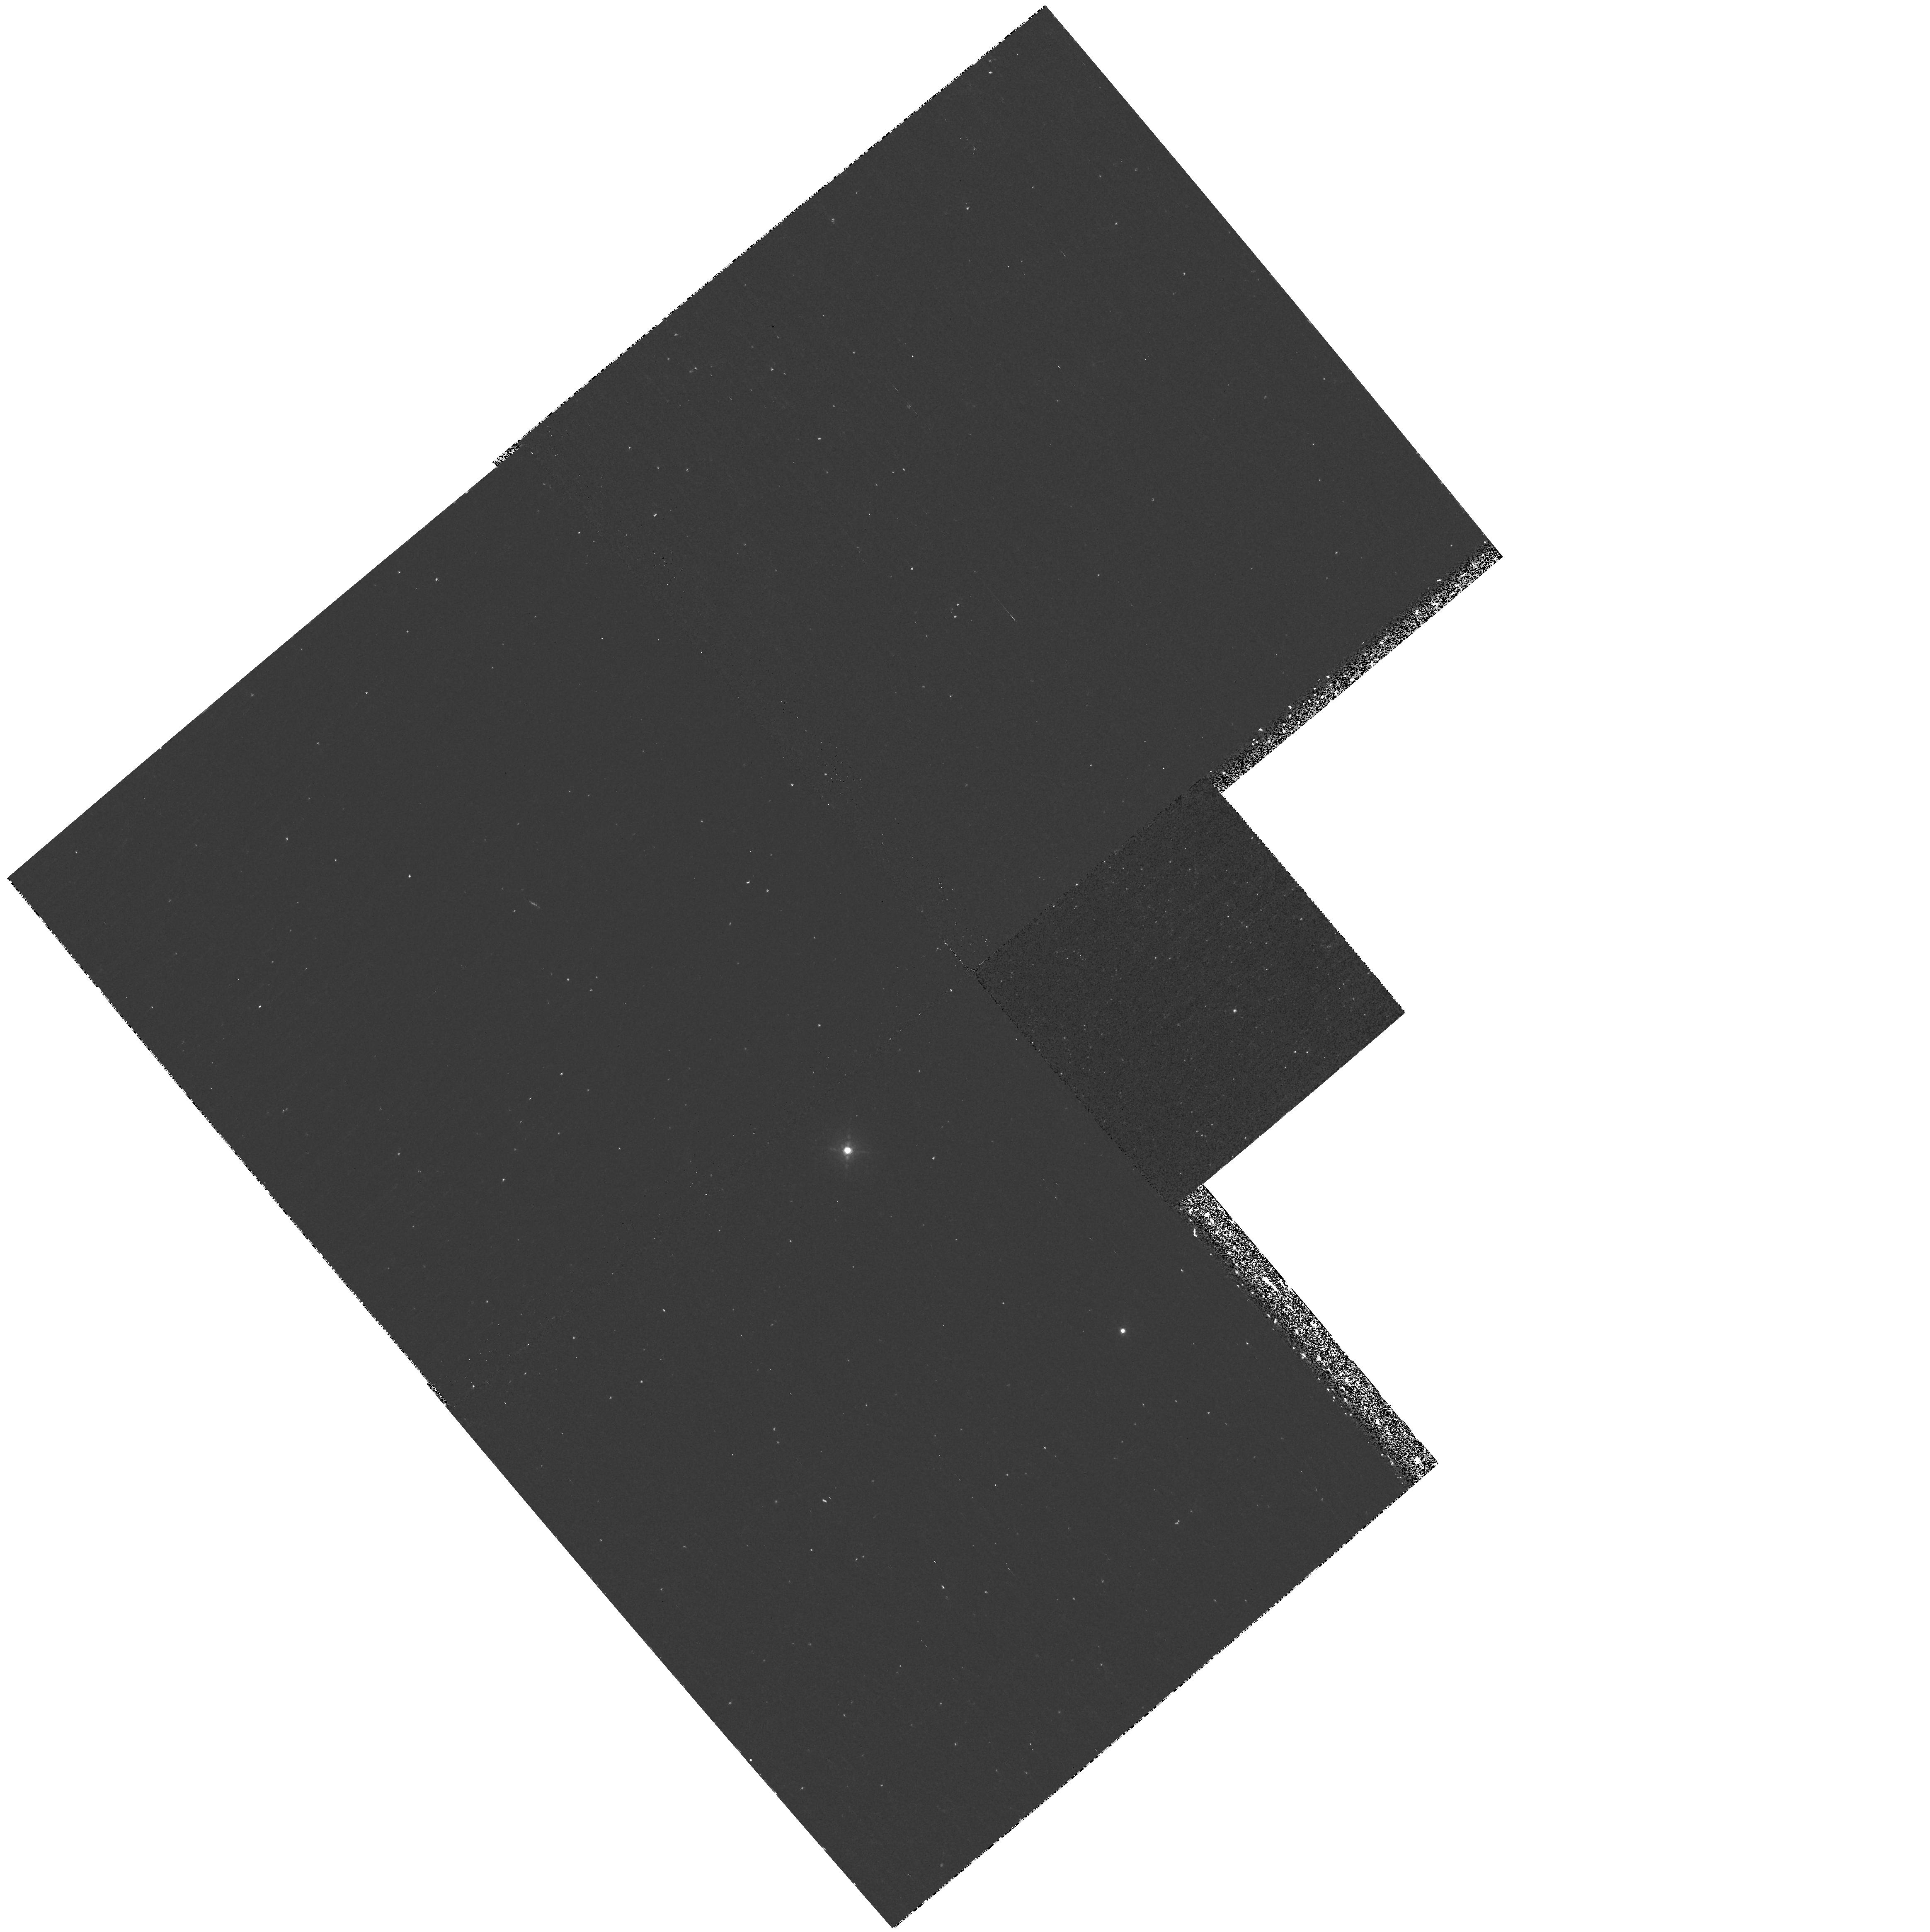
Target: 2MASSI-J1047+21. Instrument: WFPC2/PC. Filter: F1042M. Exposure: 43 min. Observation ID: hst_8563_03_wfpc2_pc_f1042m_u63v03

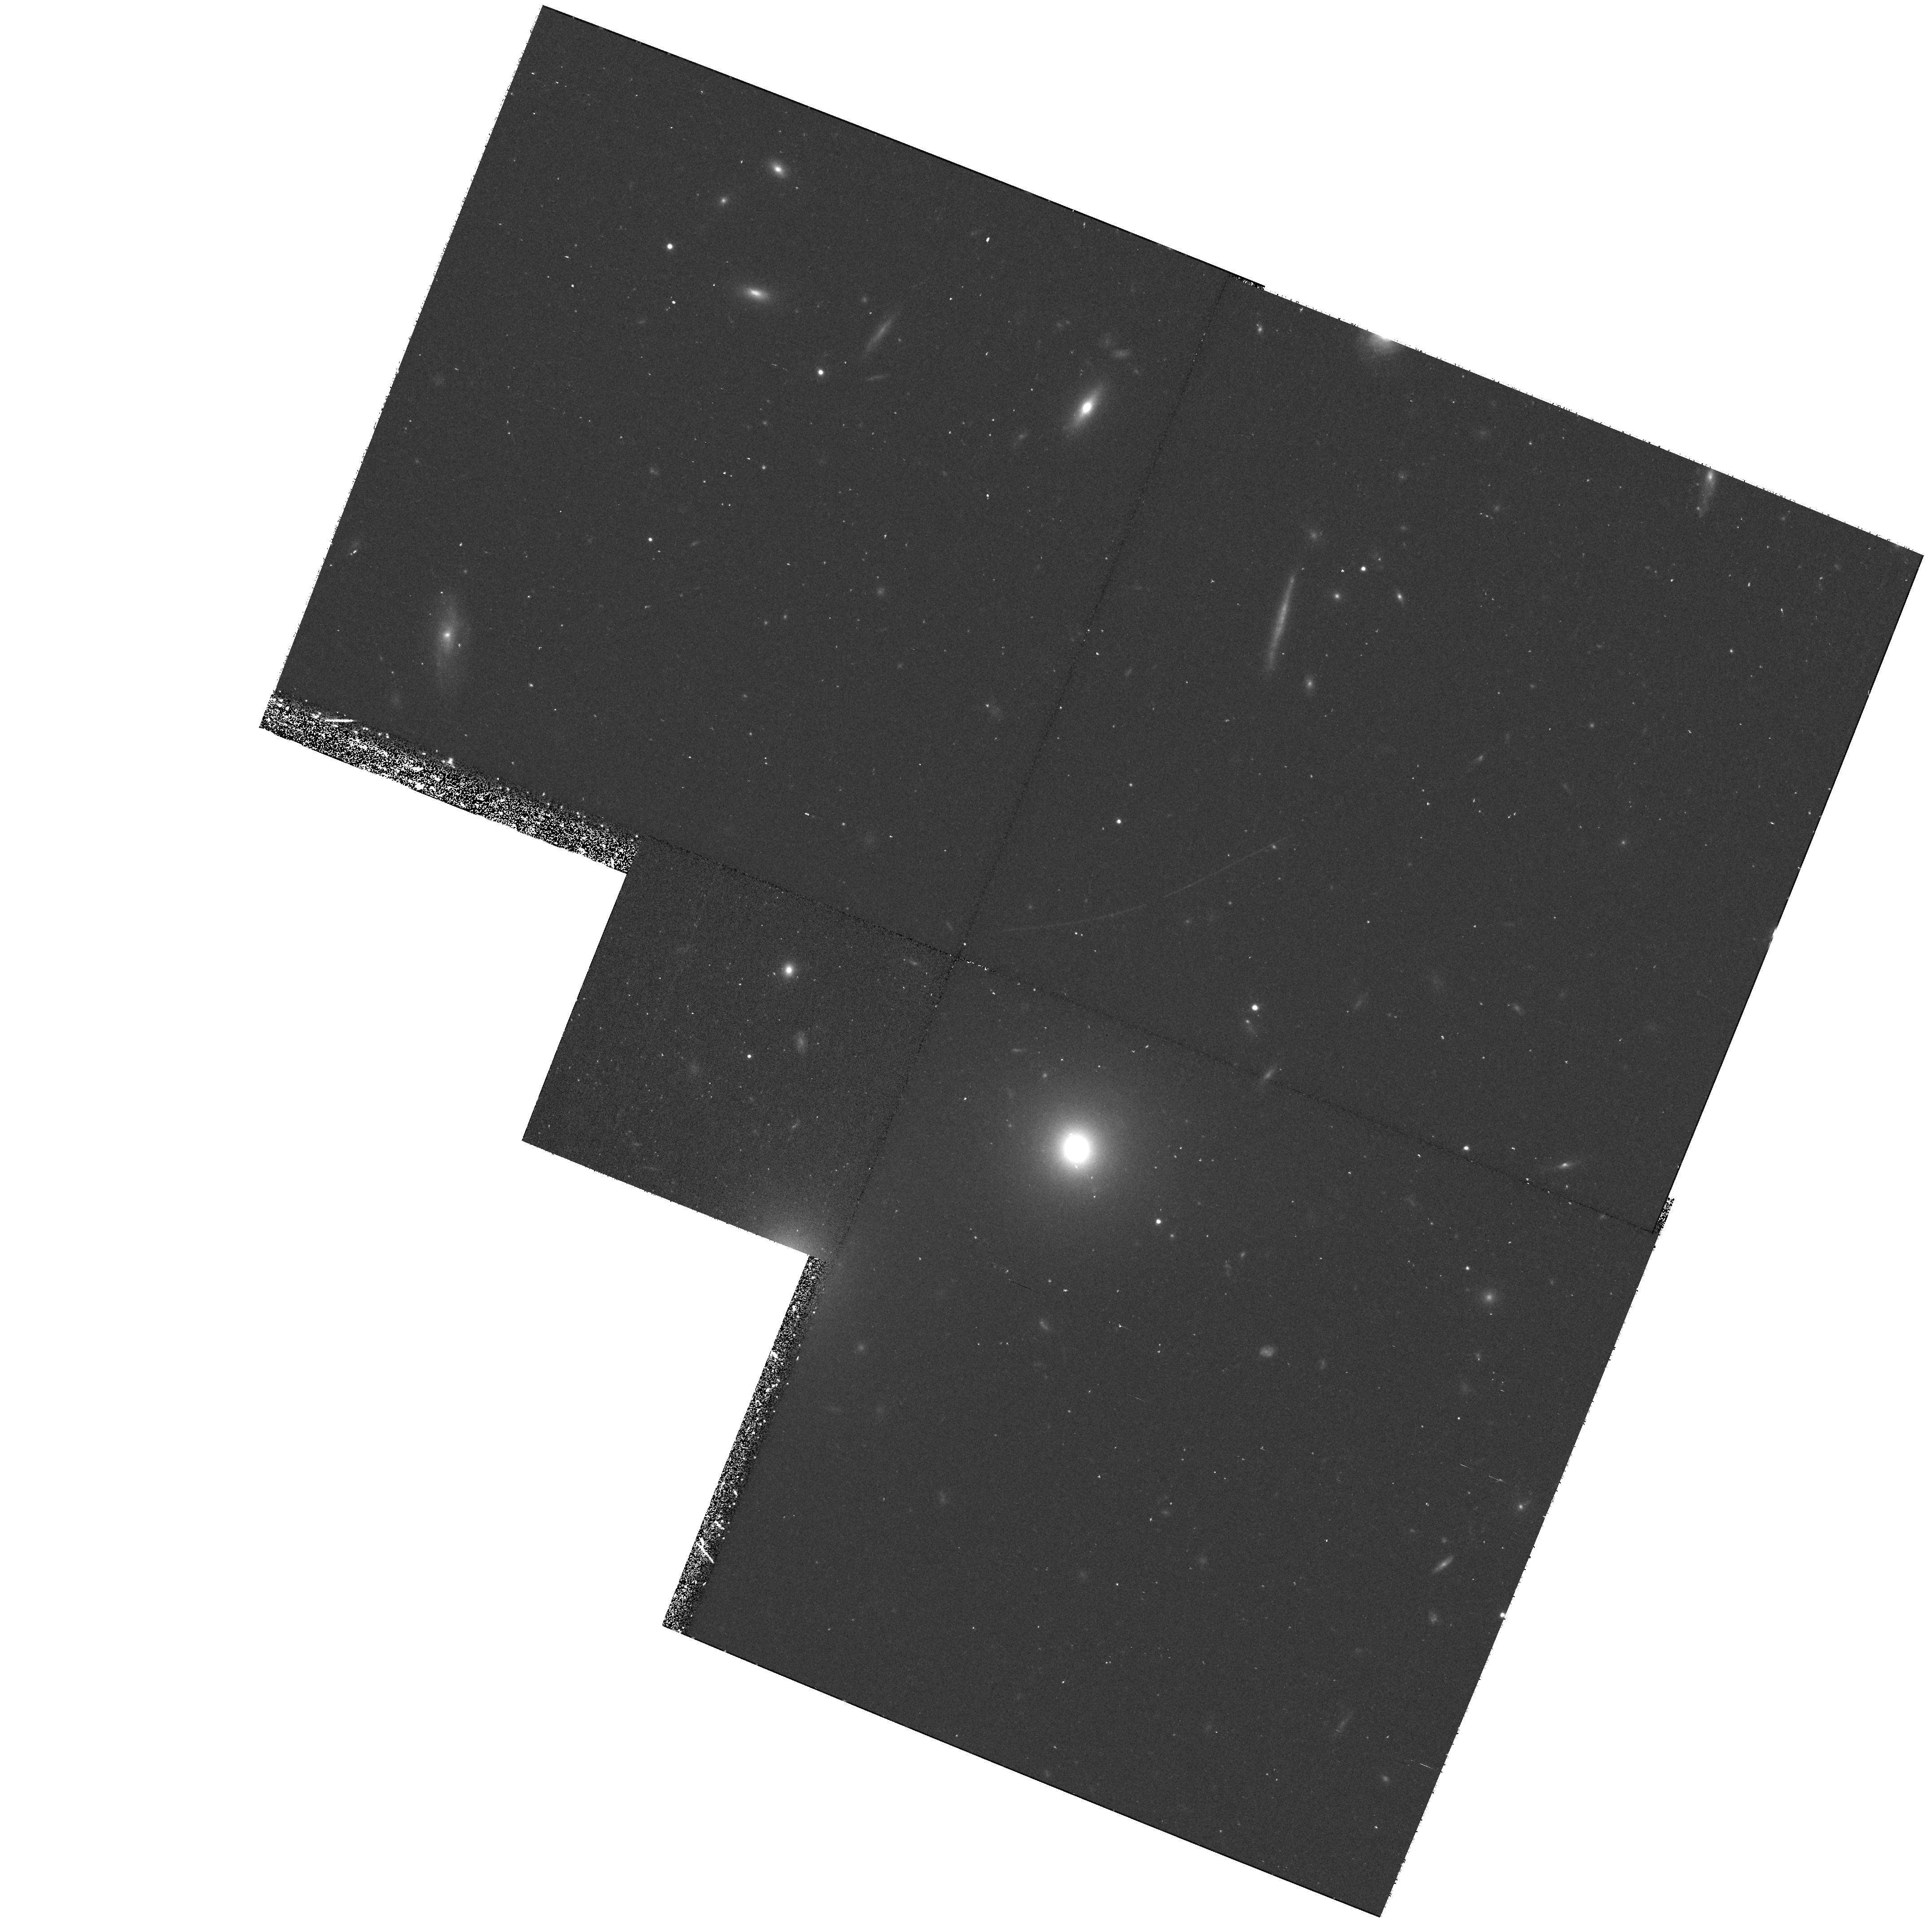
Target: 2MASSW-J1217-03. Instrument: WFPC2/PC. Filter: F814W. Exposure: 40 min. Observation ID: hst_8563_04_wfpc2_pc_f814w_u63v04

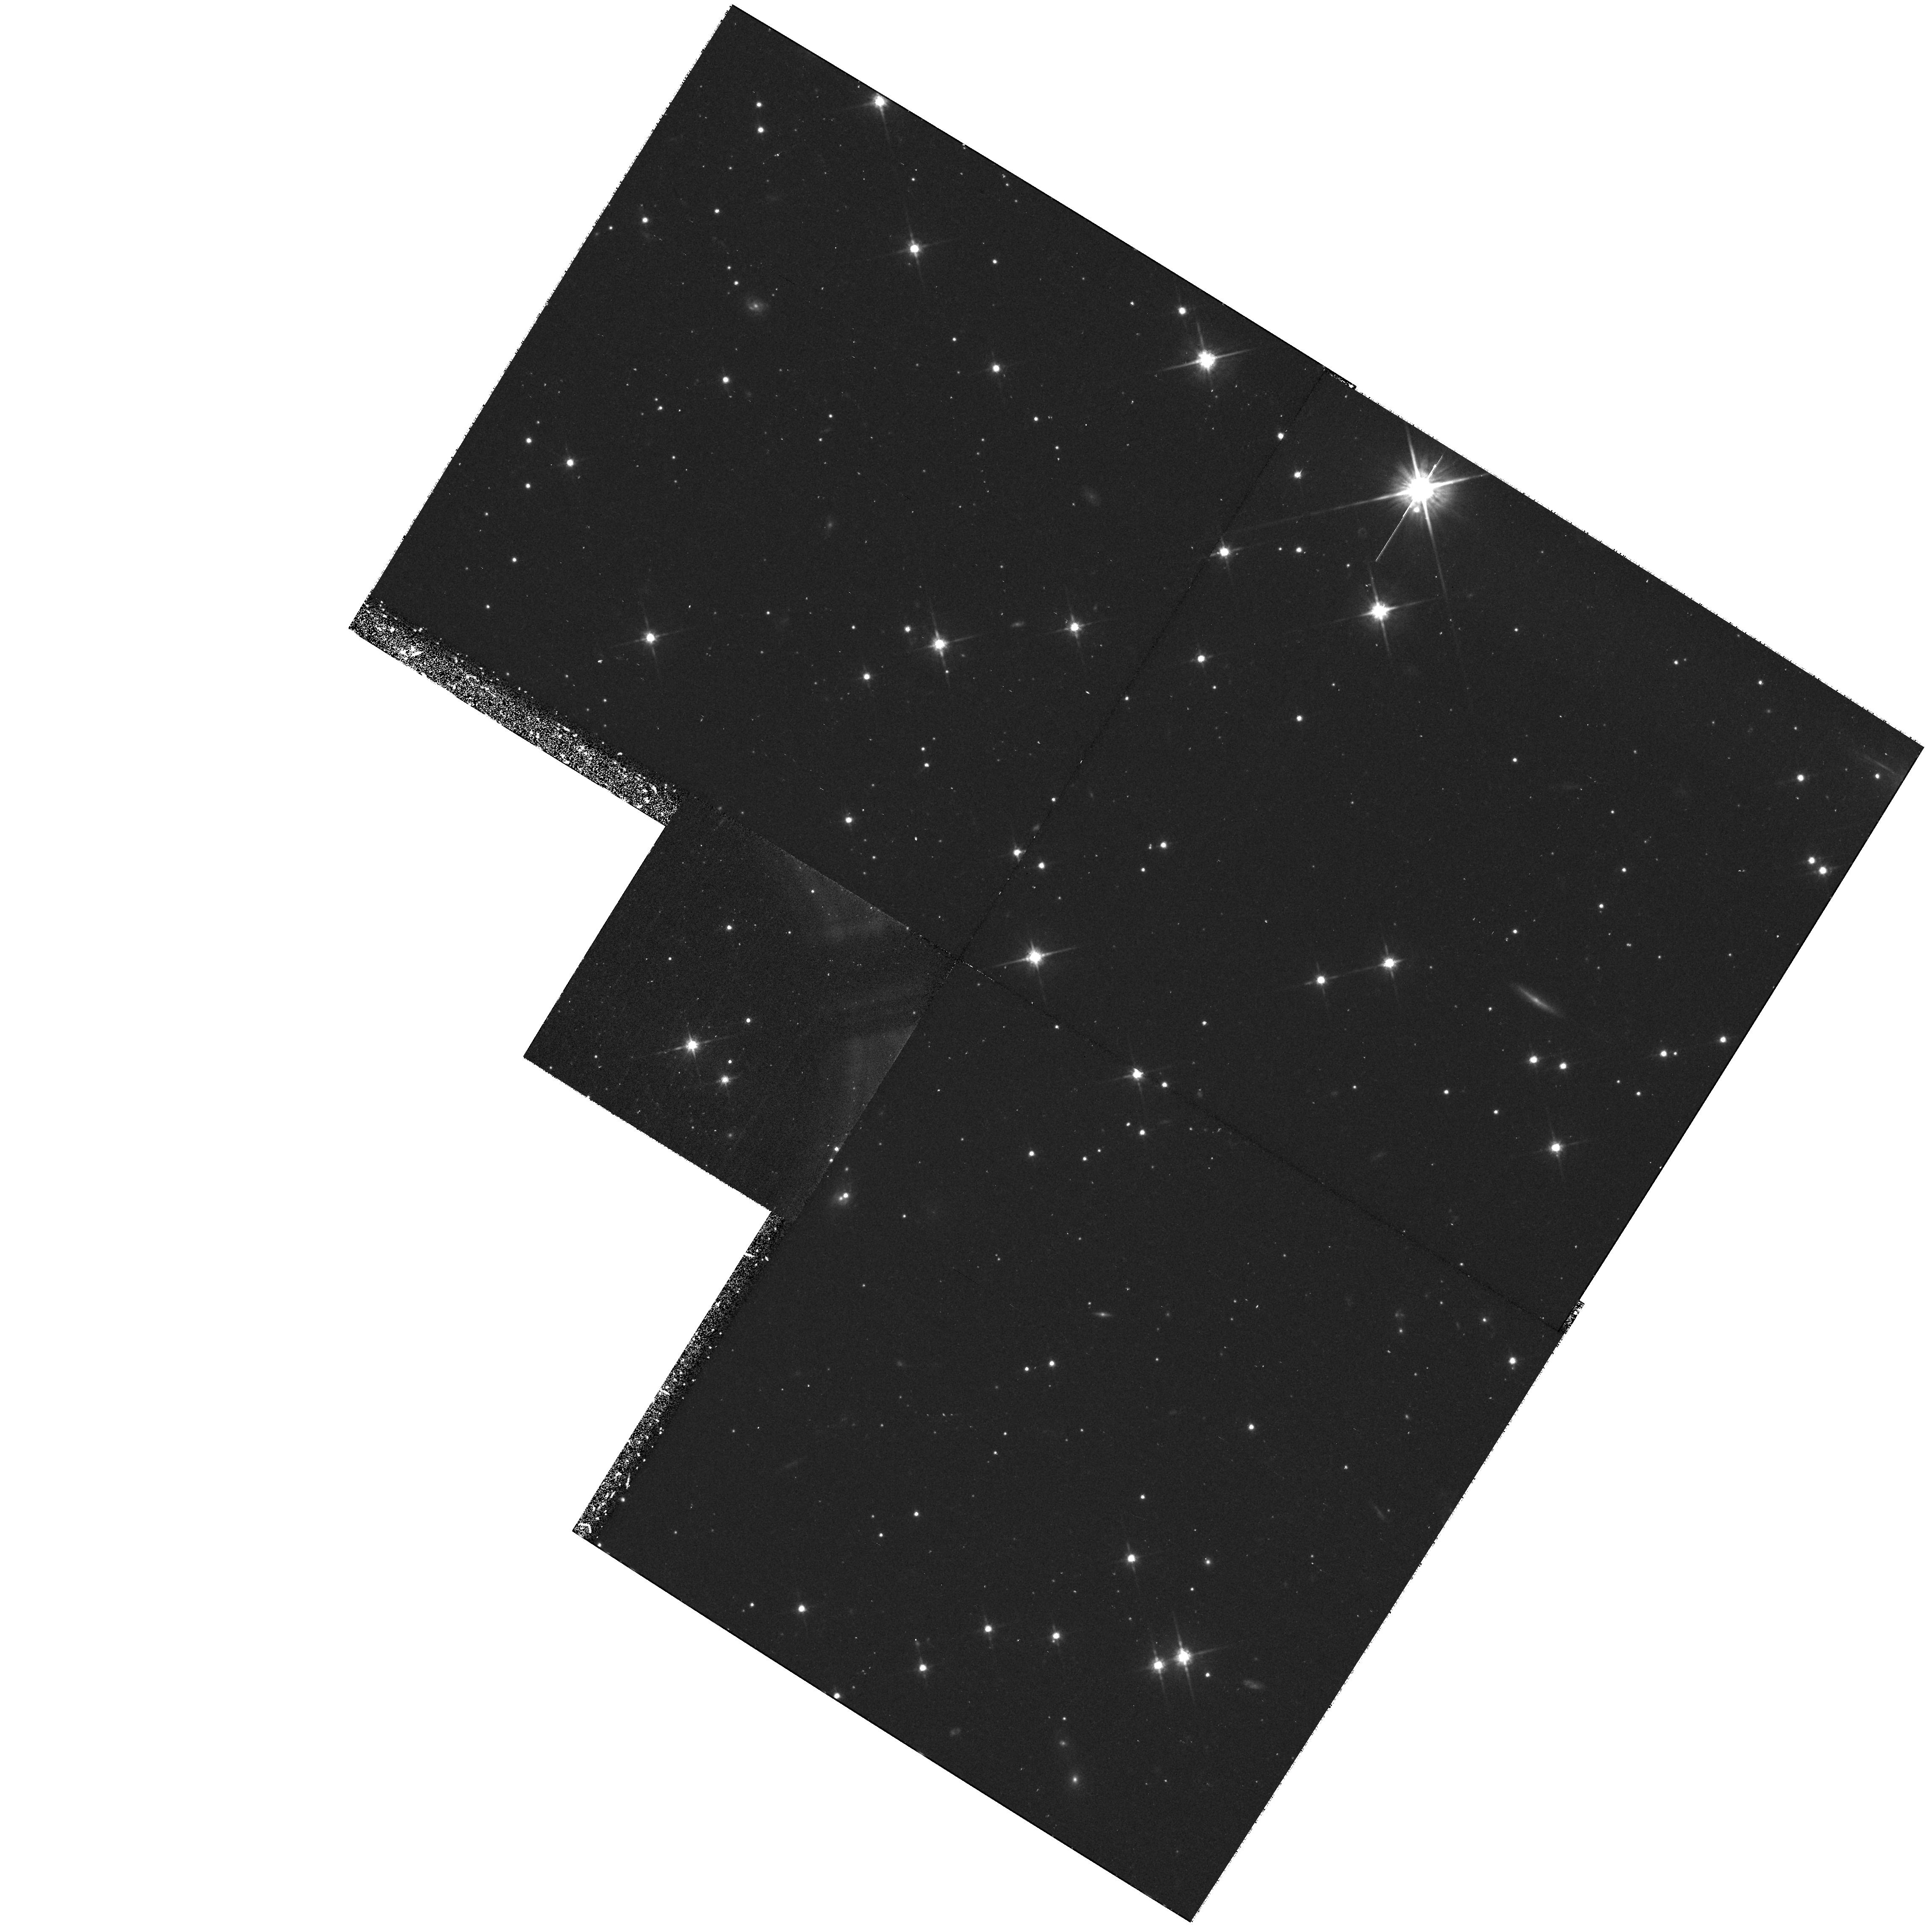
Target: 2MASSW-J1534-29. Instrument: WFPC2/PC. Filter: F814W. Exposure: 43 min. Observation ID: hst_8563_08_wfpc2_pc_f814w_u63v08

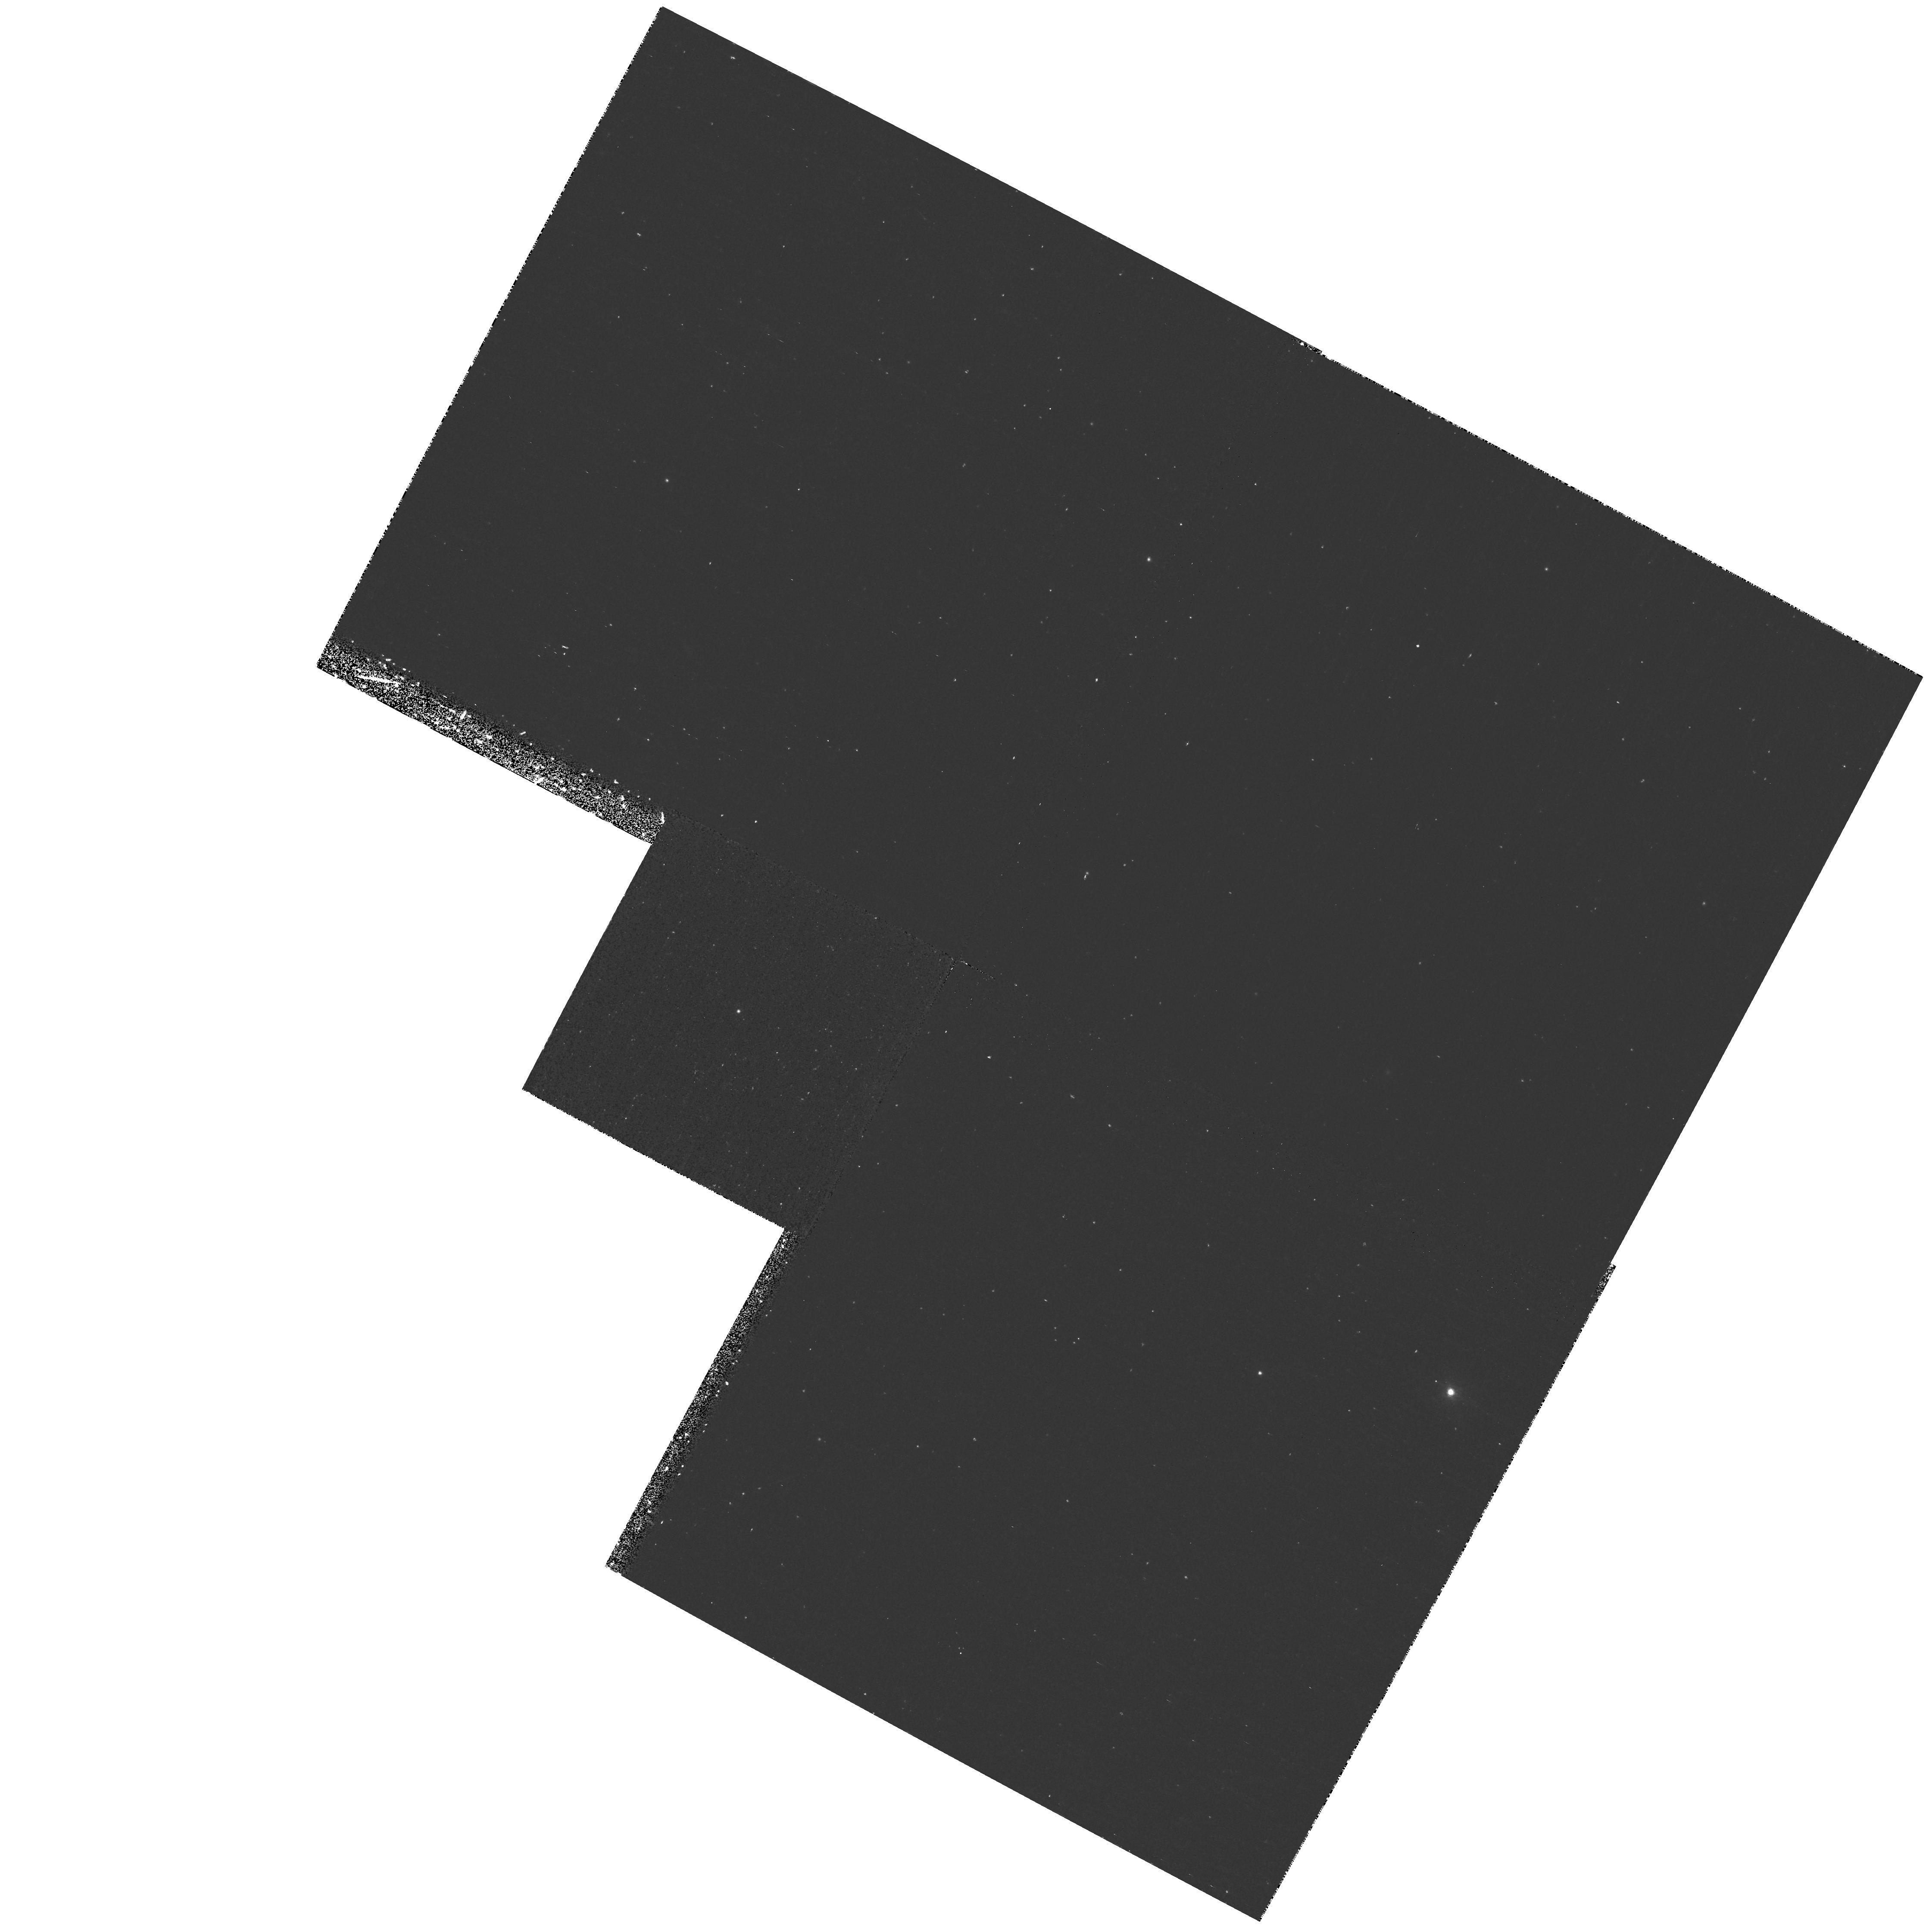
Target: GL-570D. Instrument: WFPC2/PC. Filter: F1042M. Exposure: 43 min. Observation ID: hst_8563_07_wfpc2_pc_f1042m_u63v07

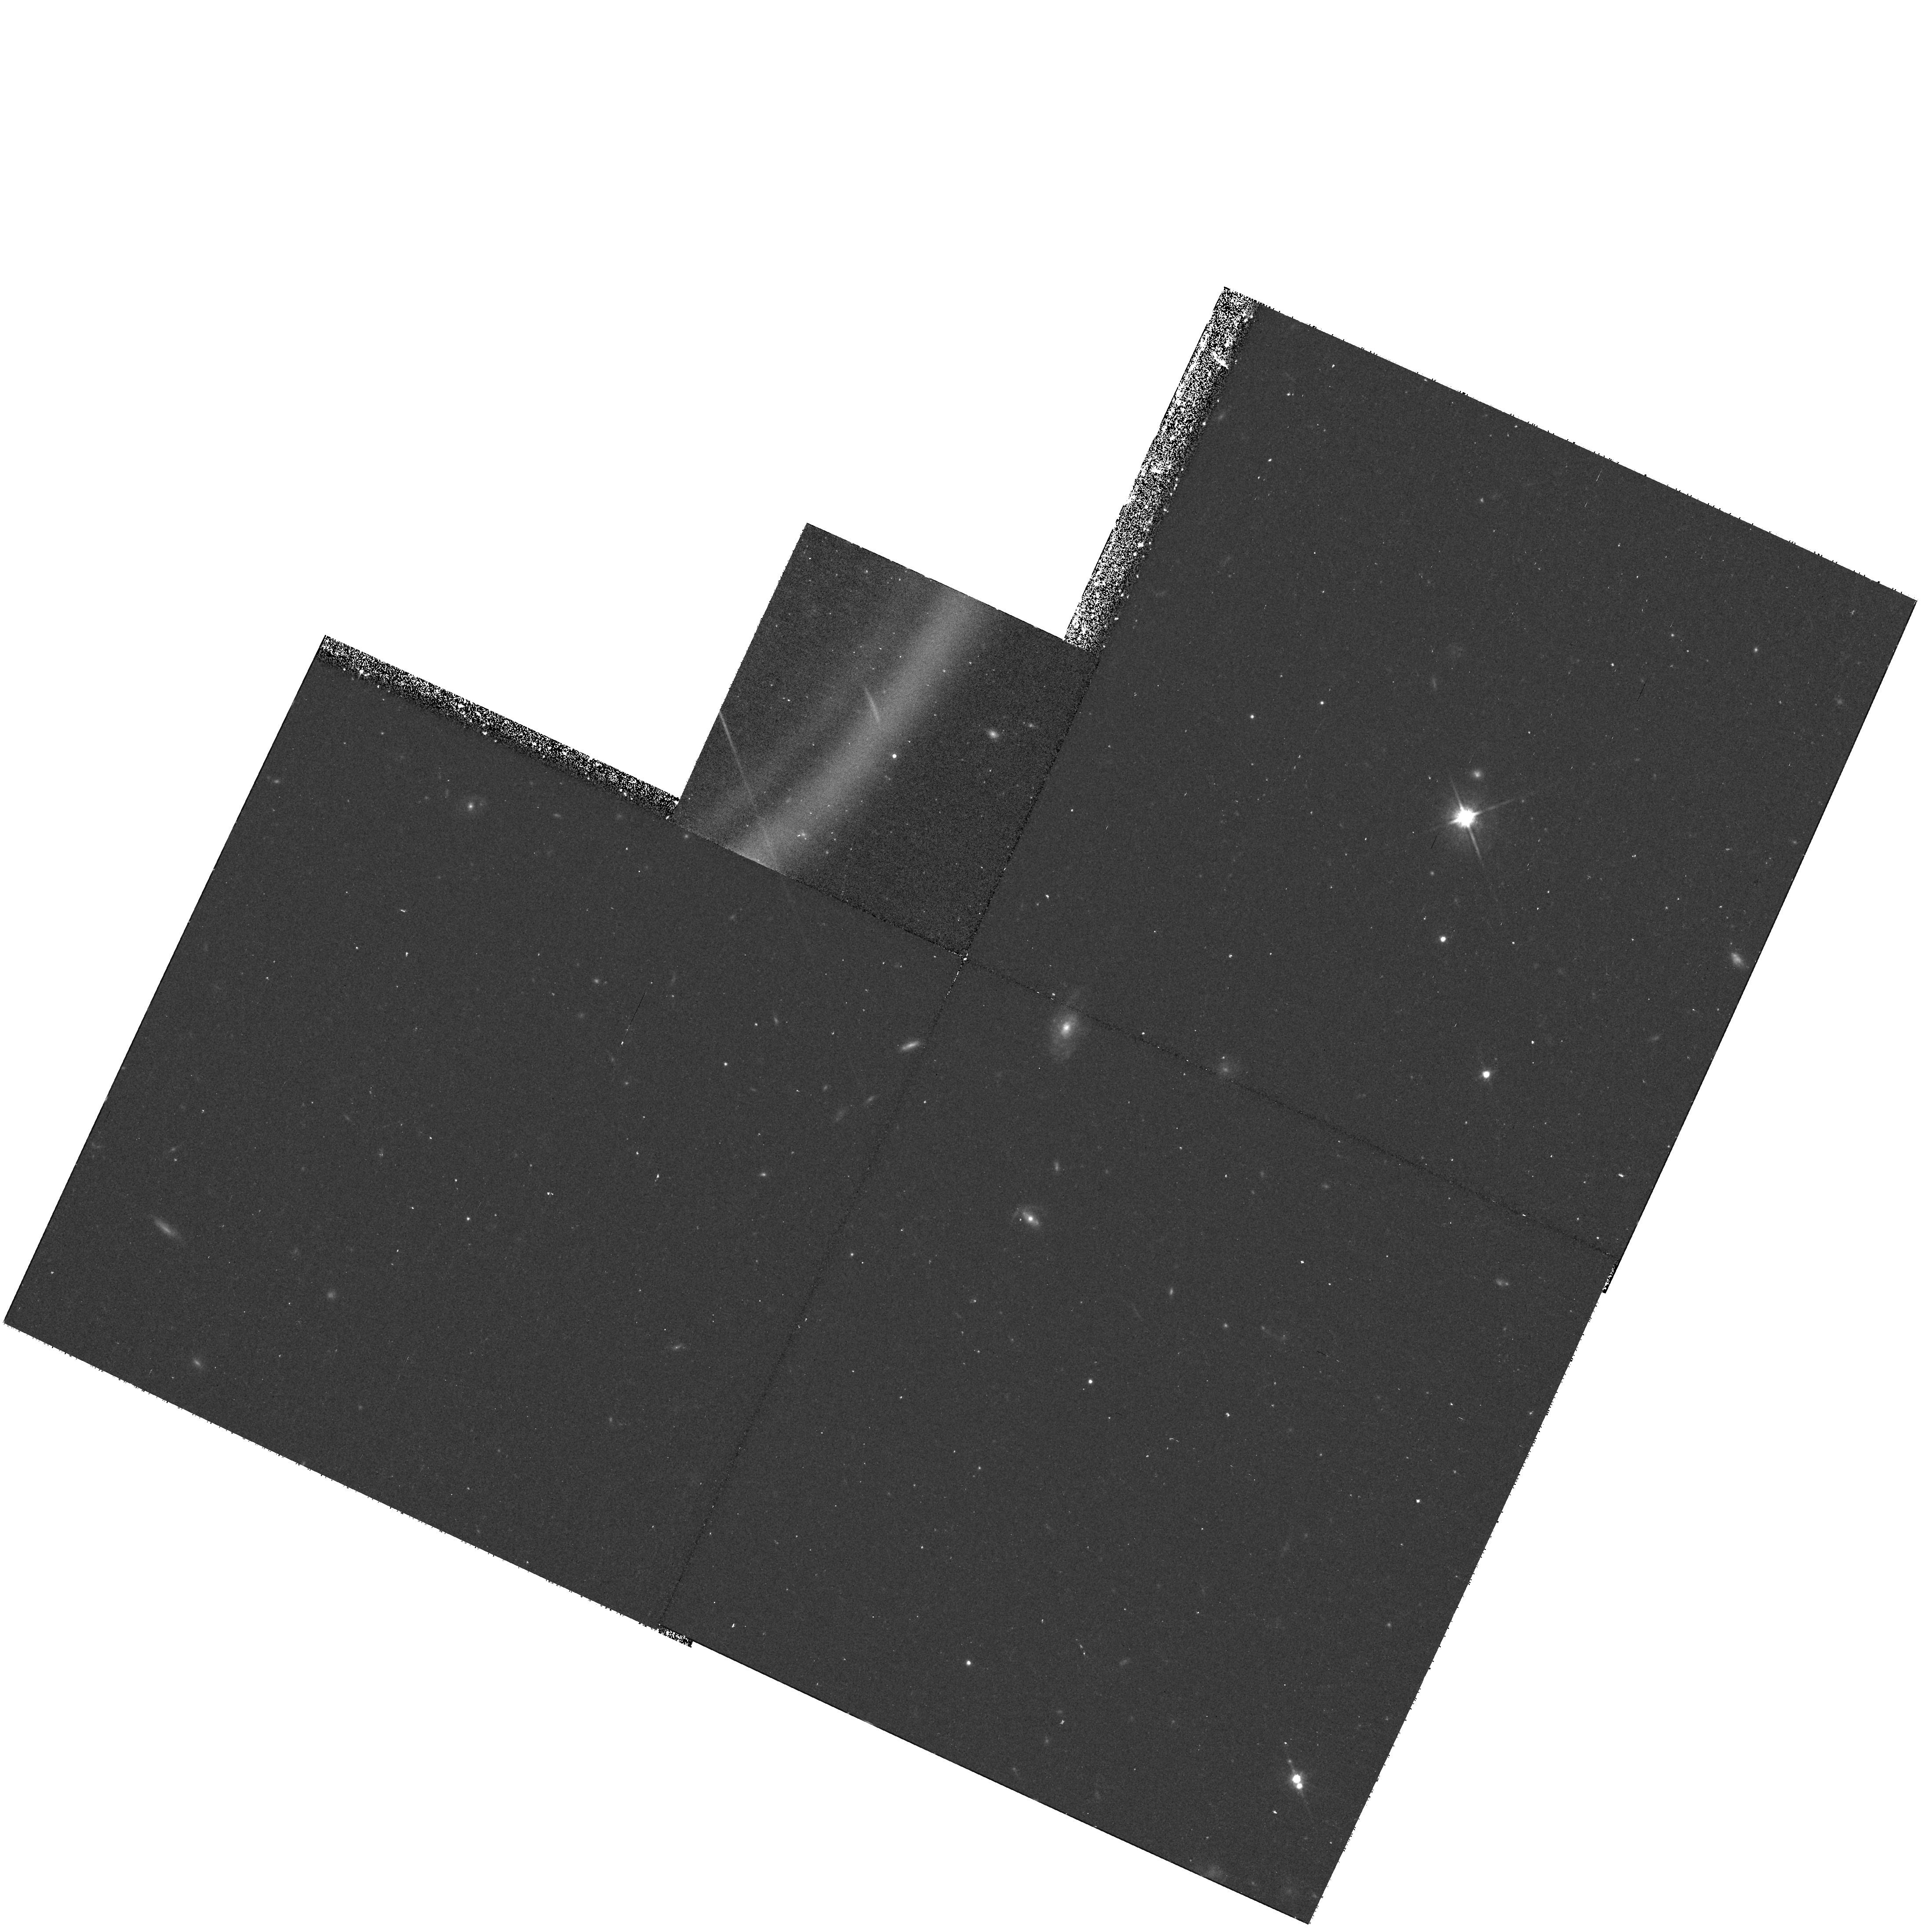
Target: 2MASSW-J2356-15. Instrument: WFPC2/PC. Filter: F814W. Exposure: 40 min. Observation ID: hst_8563_10_wfpc2_pc_f814w_u63v10

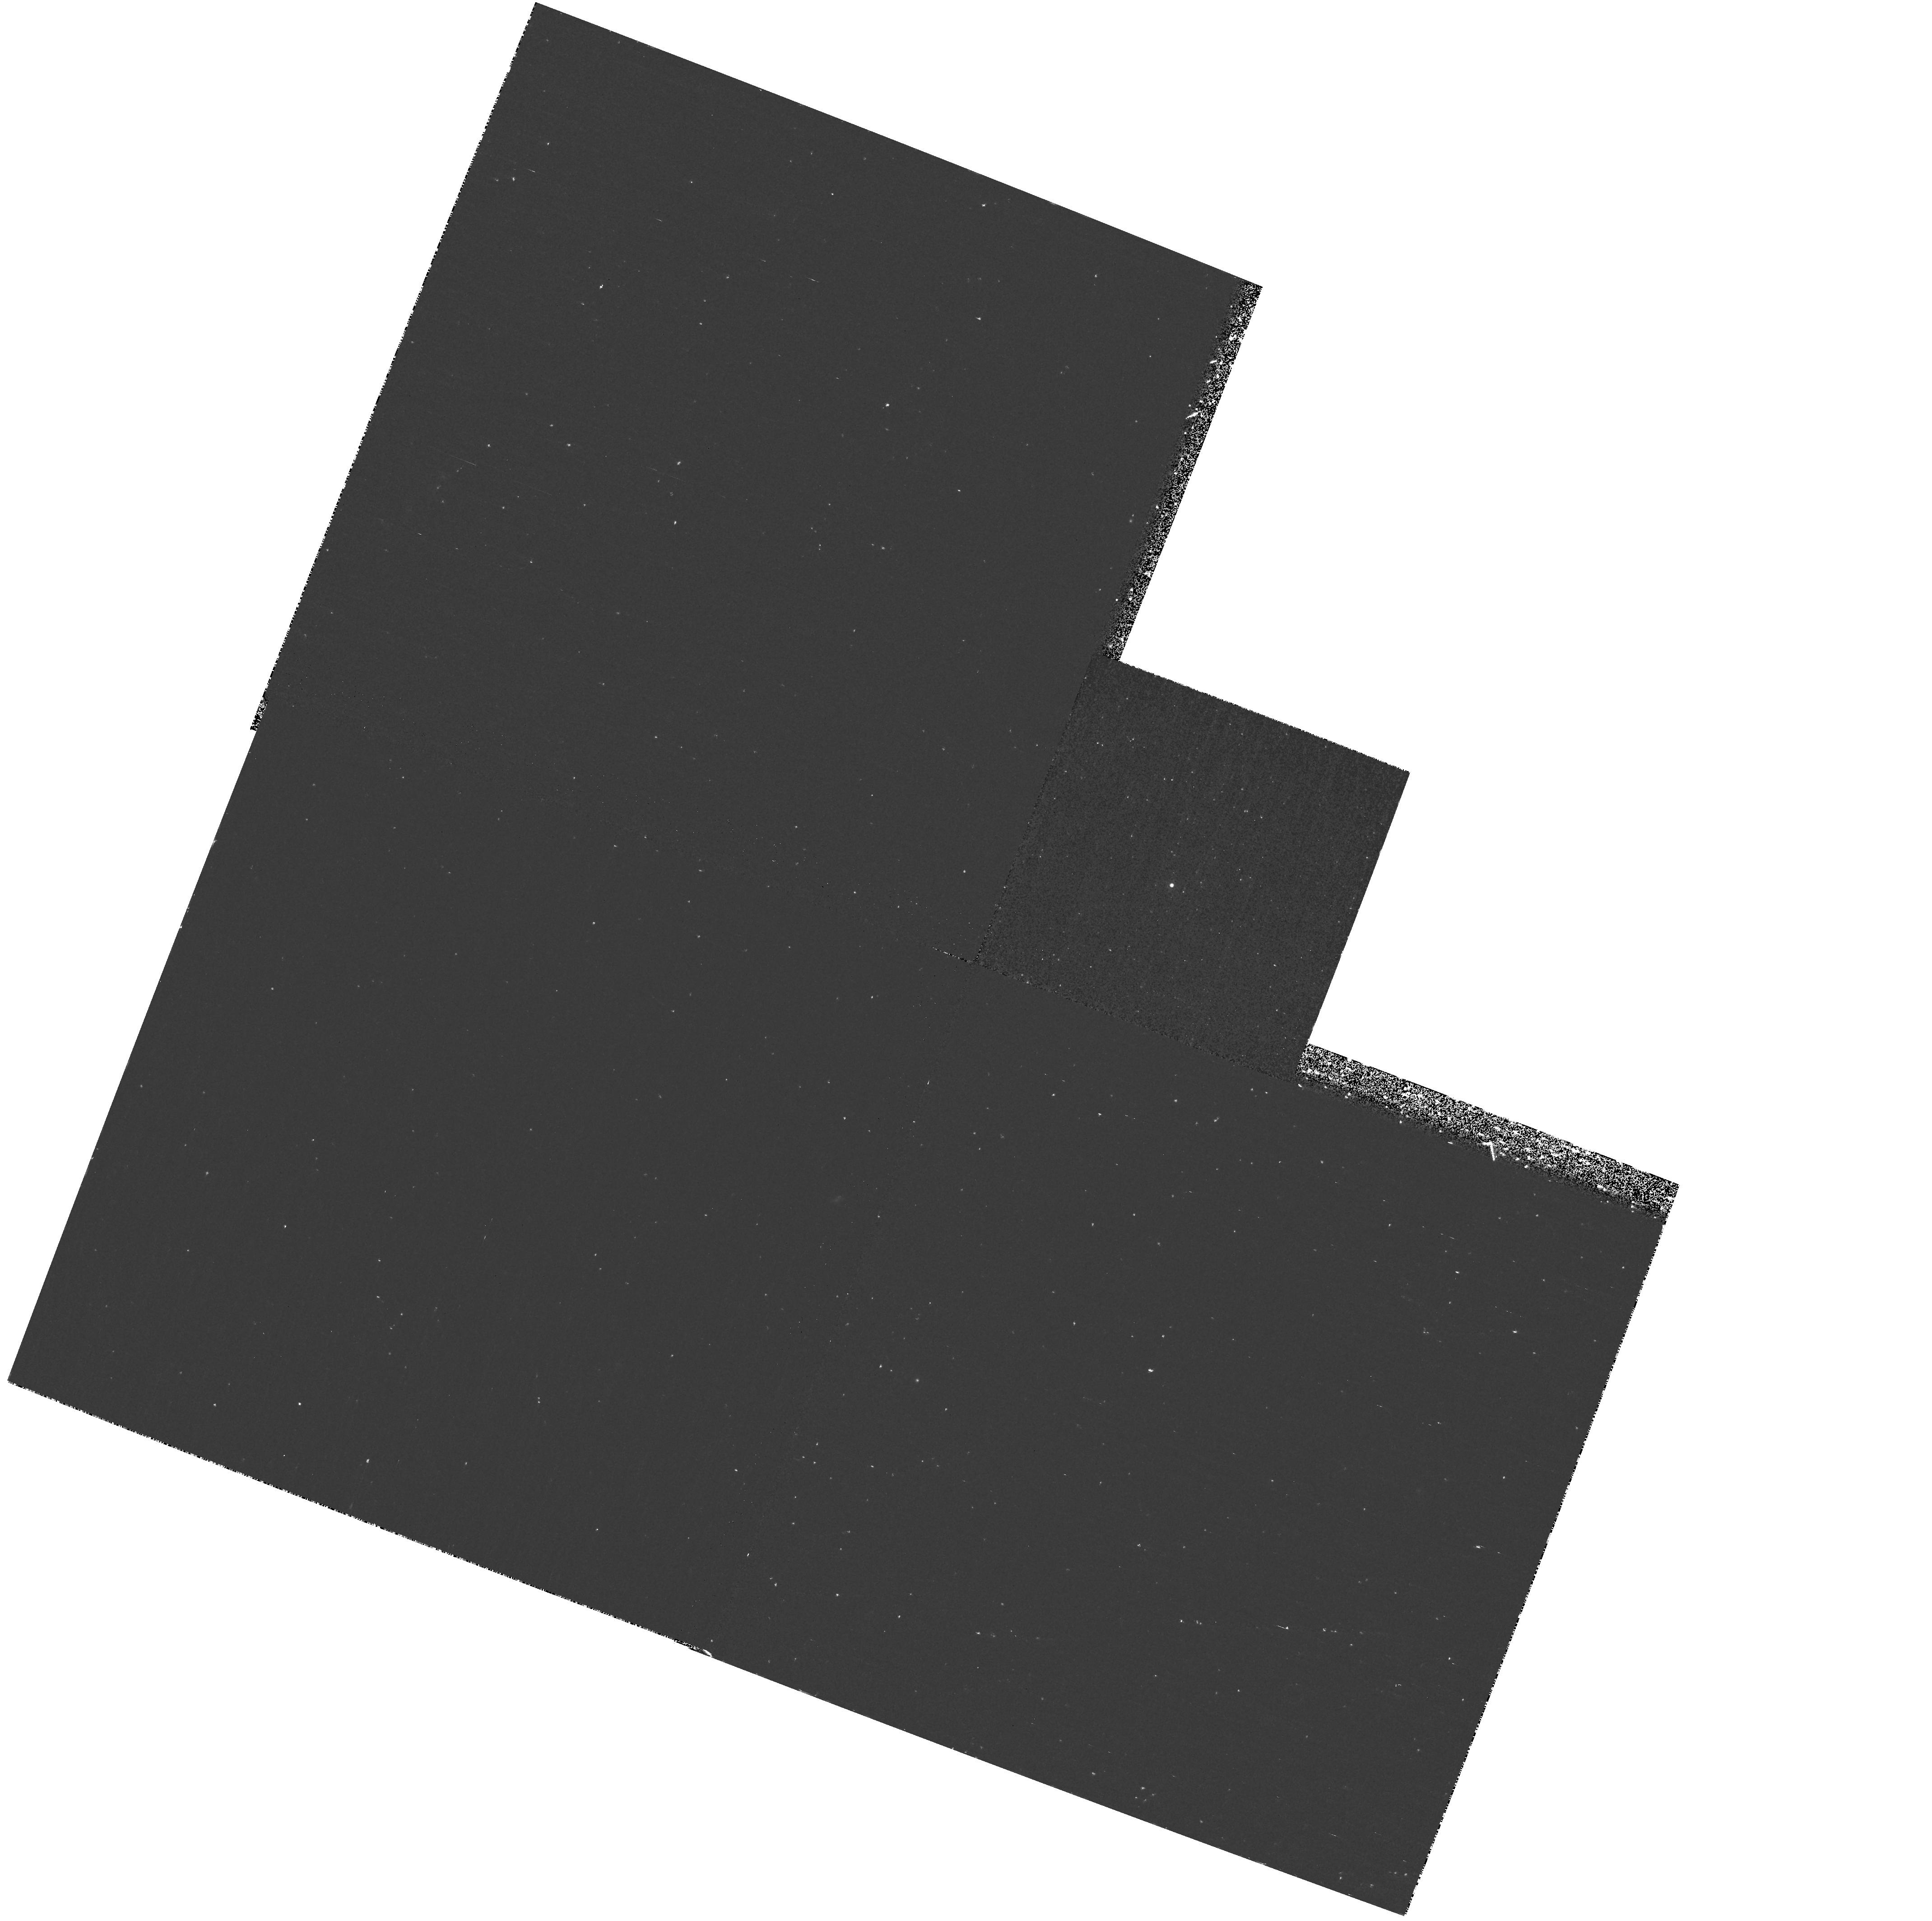
Target: 2MASSW-J0937+29. Instrument: WFPC2/PC. Filter: F1042M. Exposure: 43 min. Observation ID: hst_8563_02_wfpc2_pc_f1042m_u63v02

Determining the Duplicity of Nearby T Dwarfs {Methane Brown Dwarfs} (PI: Kirkpatrick, J. Davy)

Knowing the binary fraction of T-type dwarfs (methane brown dwarfs) is crucial to accurate determinations of the T-dwarf space density and mass function, especially since equal- magnitude binaries can introduce significant biases in photometric distance estimates. Because a recent study of slightly hotter L dwarfs indicates that 30 percent of those systems form as equal-magnitude binaries, we believe that T dwarfs may show a similar tendency to form equal-mass pairs. Characterization of the T-dwarf multiplicity fraction is necessary if properties of the first few discoveries are to be adequately applied to larger samples uncovered later. We propose to image ten newly discovered T dwarfs using the incomparable resolution of WFPC2, where colors from the F814W and F1042M filters will provide discrimination of background sources. This imaging program will not only be able to split close binaries, but will also be capable of detecting wider companions up to four magnitudes fainter than the T dwarf primary. This will enable us to probe to temperatures around 500K, much cooler than any brown dwarf previously identified and squarely in the regime occupied by young, high-mass planets.